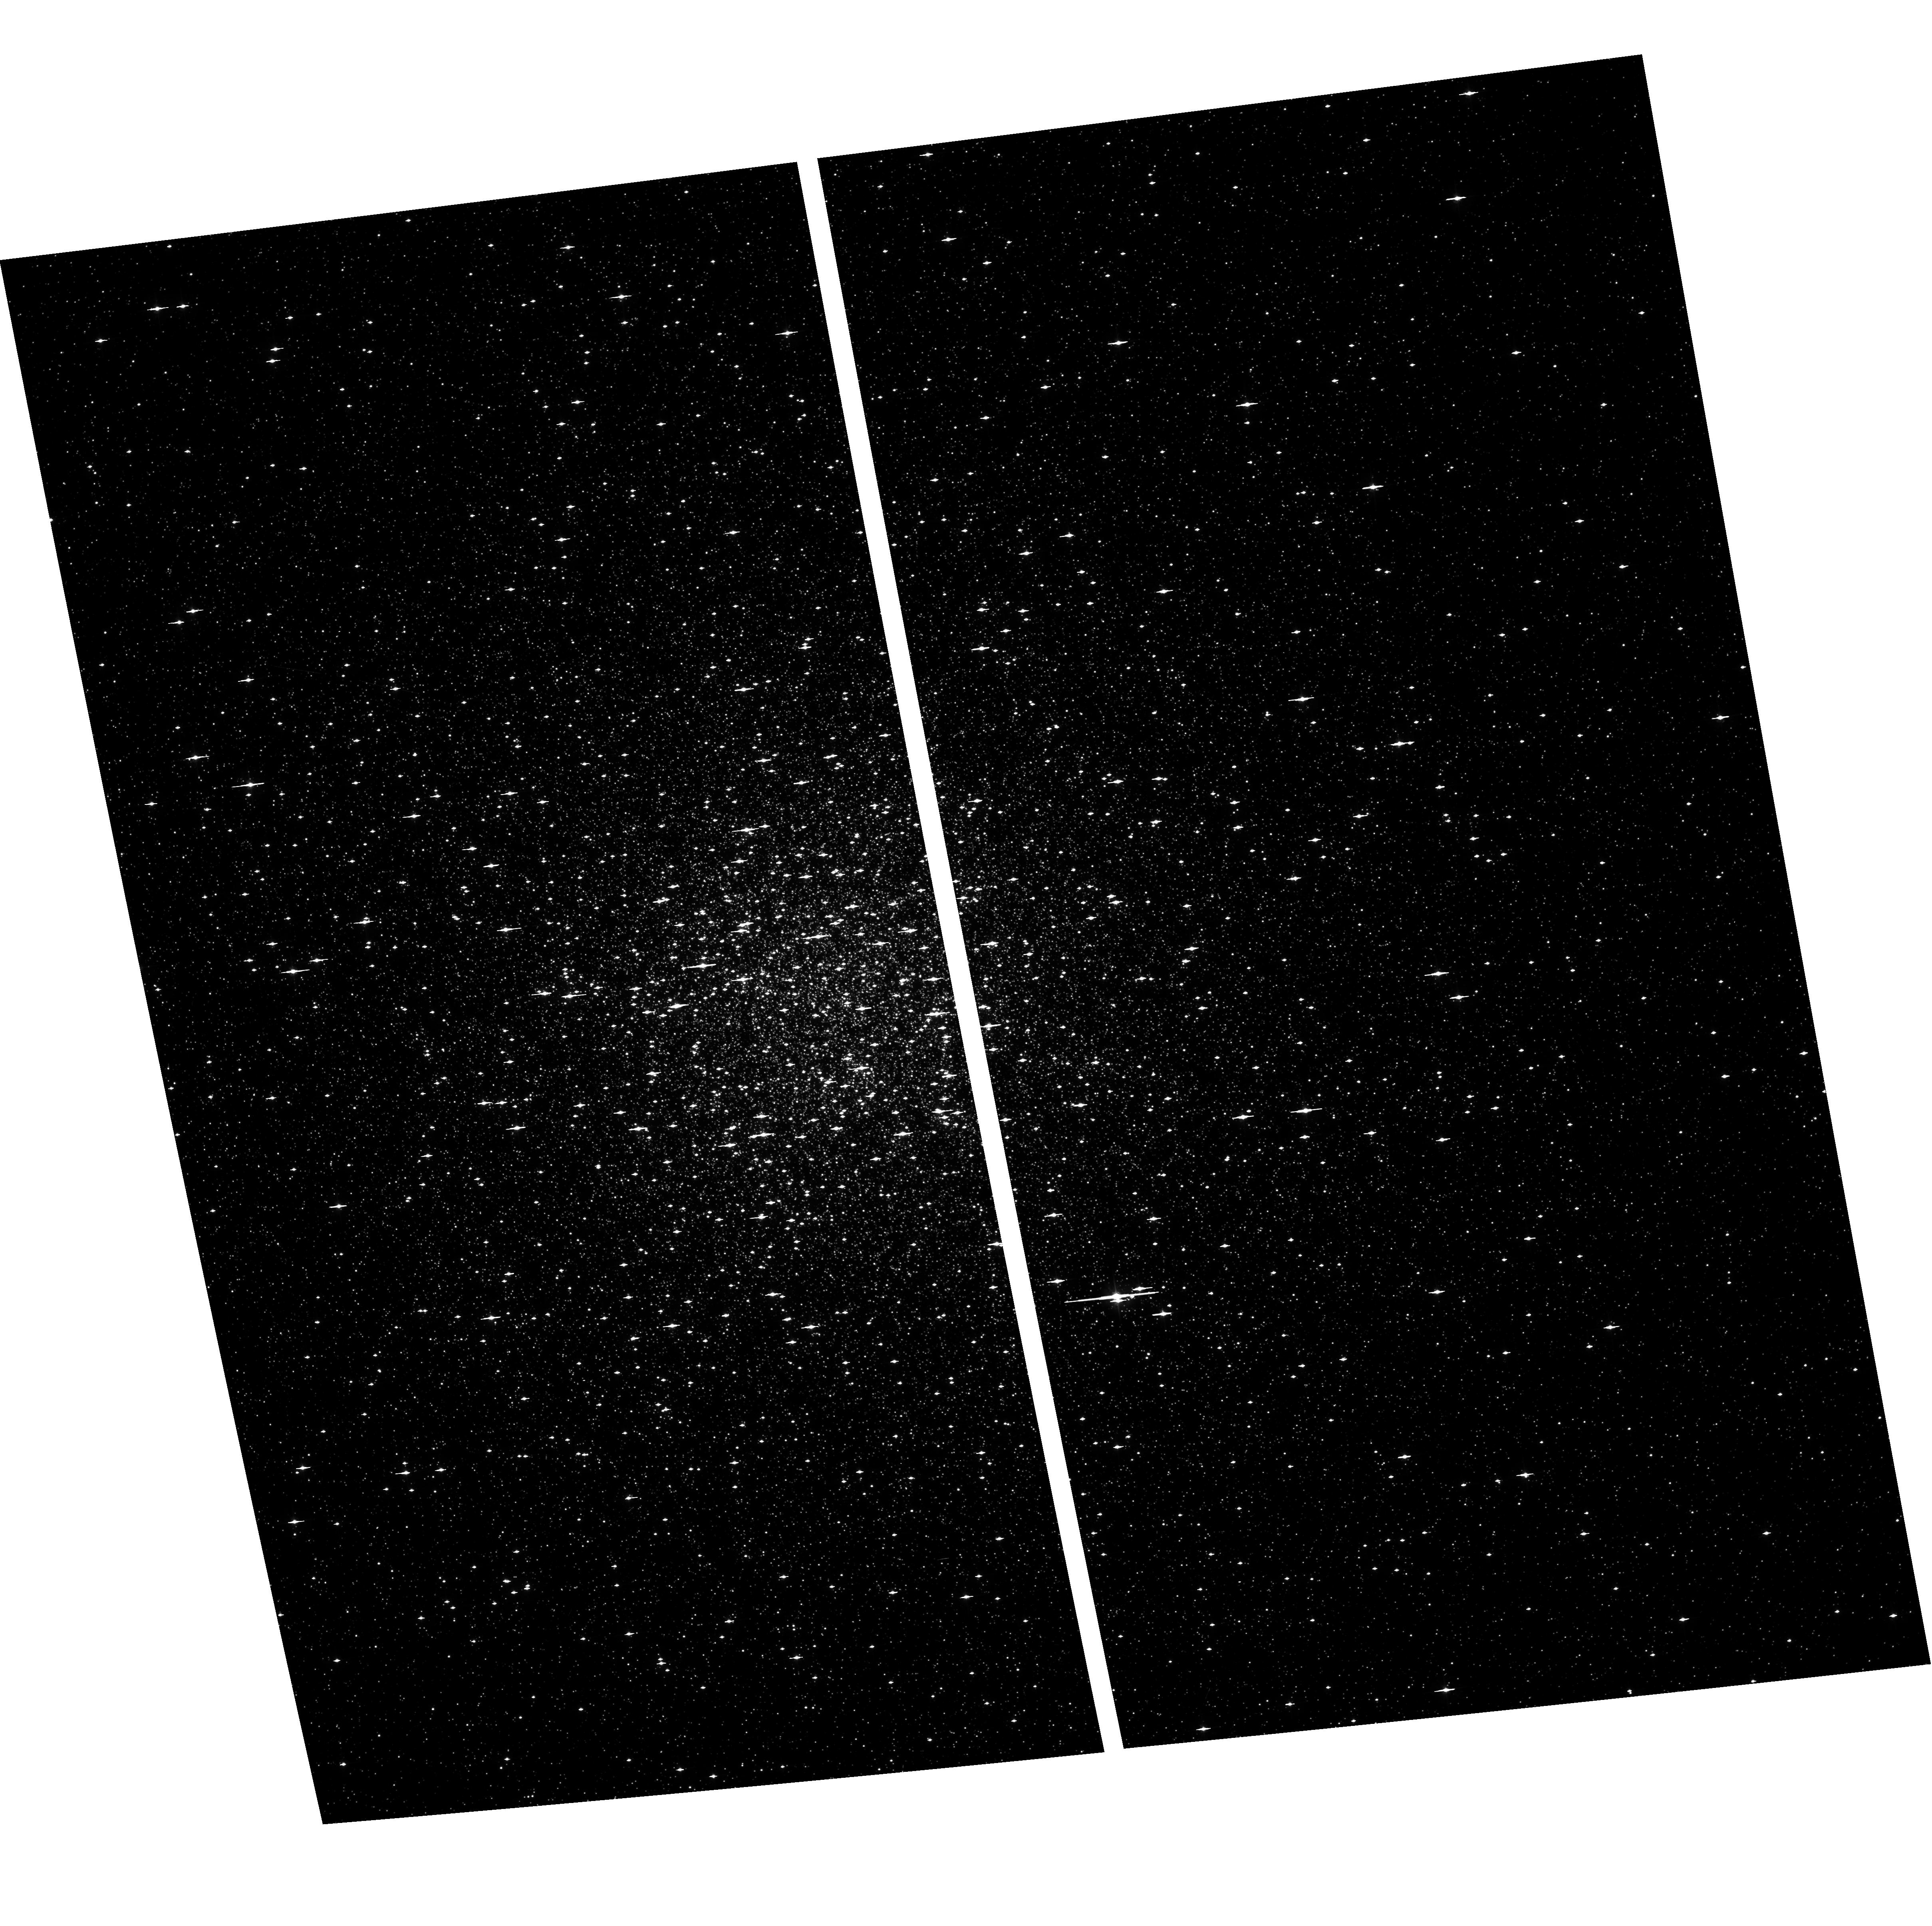
Target: NGC104
Instrument: ACS/WFC
Filter: F475W
Exposure: 1 min
Observation ID: hst_9503_02_acs_wfc_f475w_j8dm02

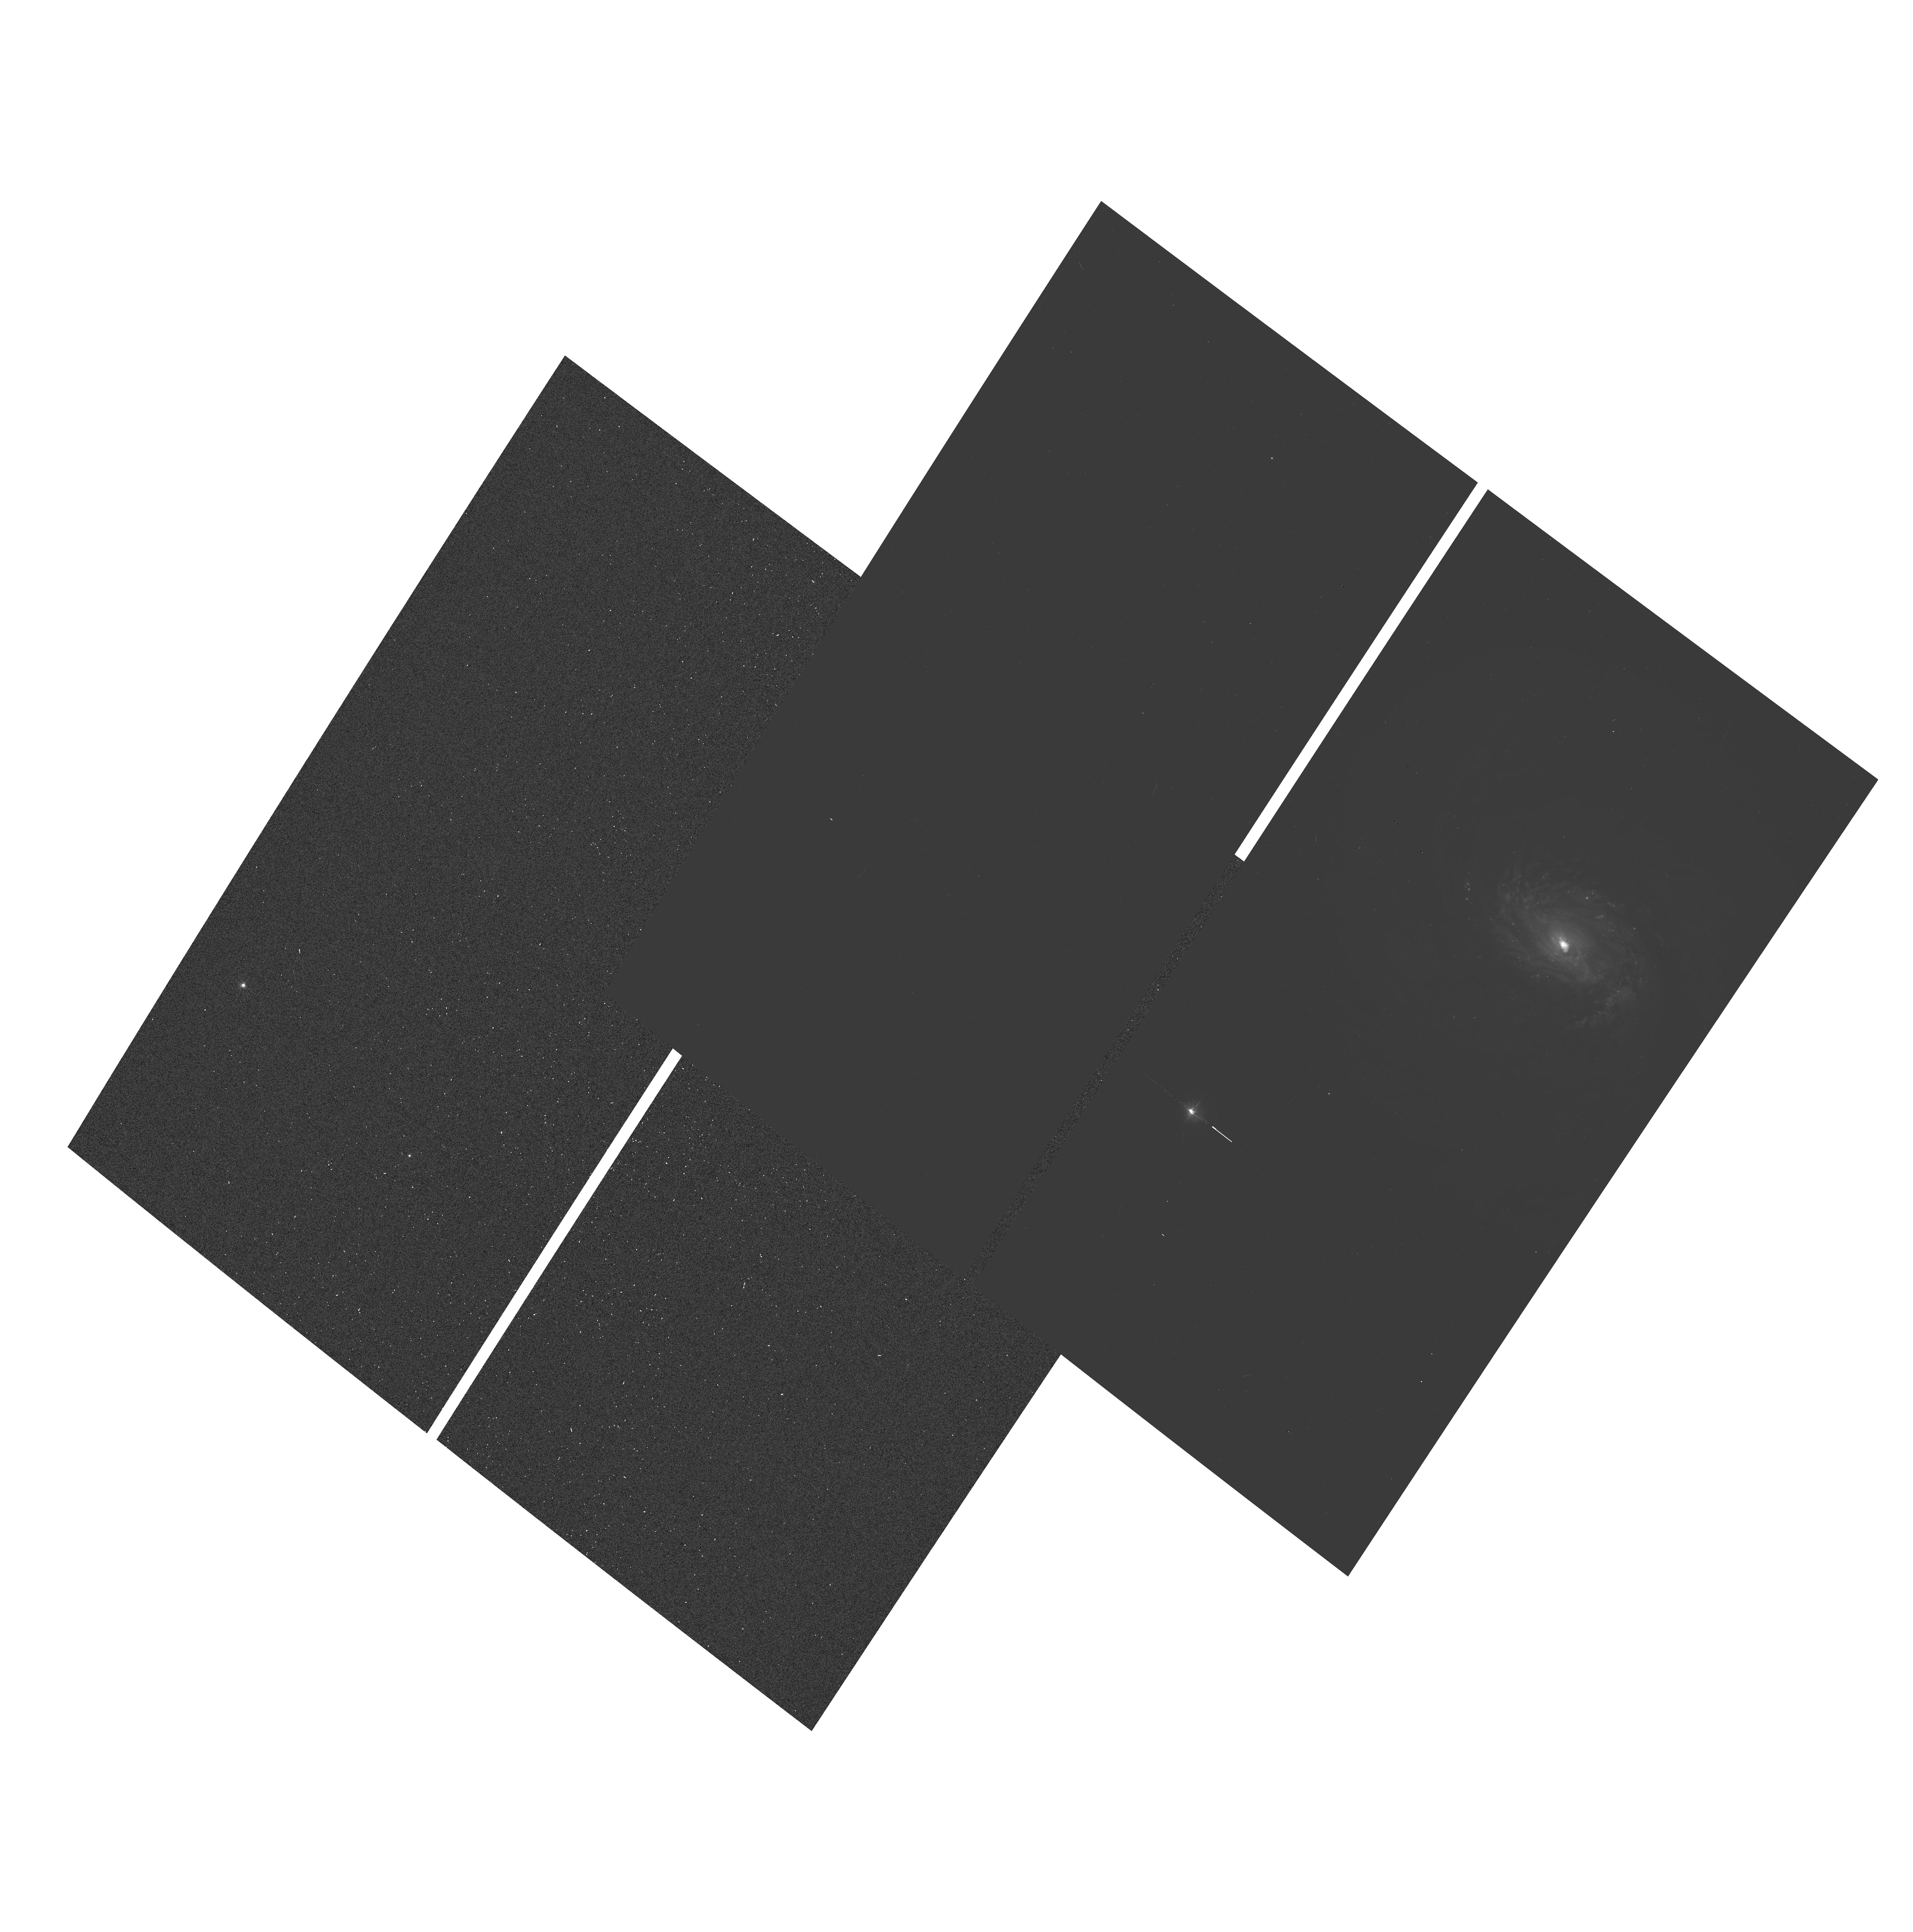
Target: NGC1068-OFF
Instrument: ACS/WFC
Filter: F550M
Exposure: 5 min
Observation ID: hst_9503_01_acs_wfc_f550m_j8dm01

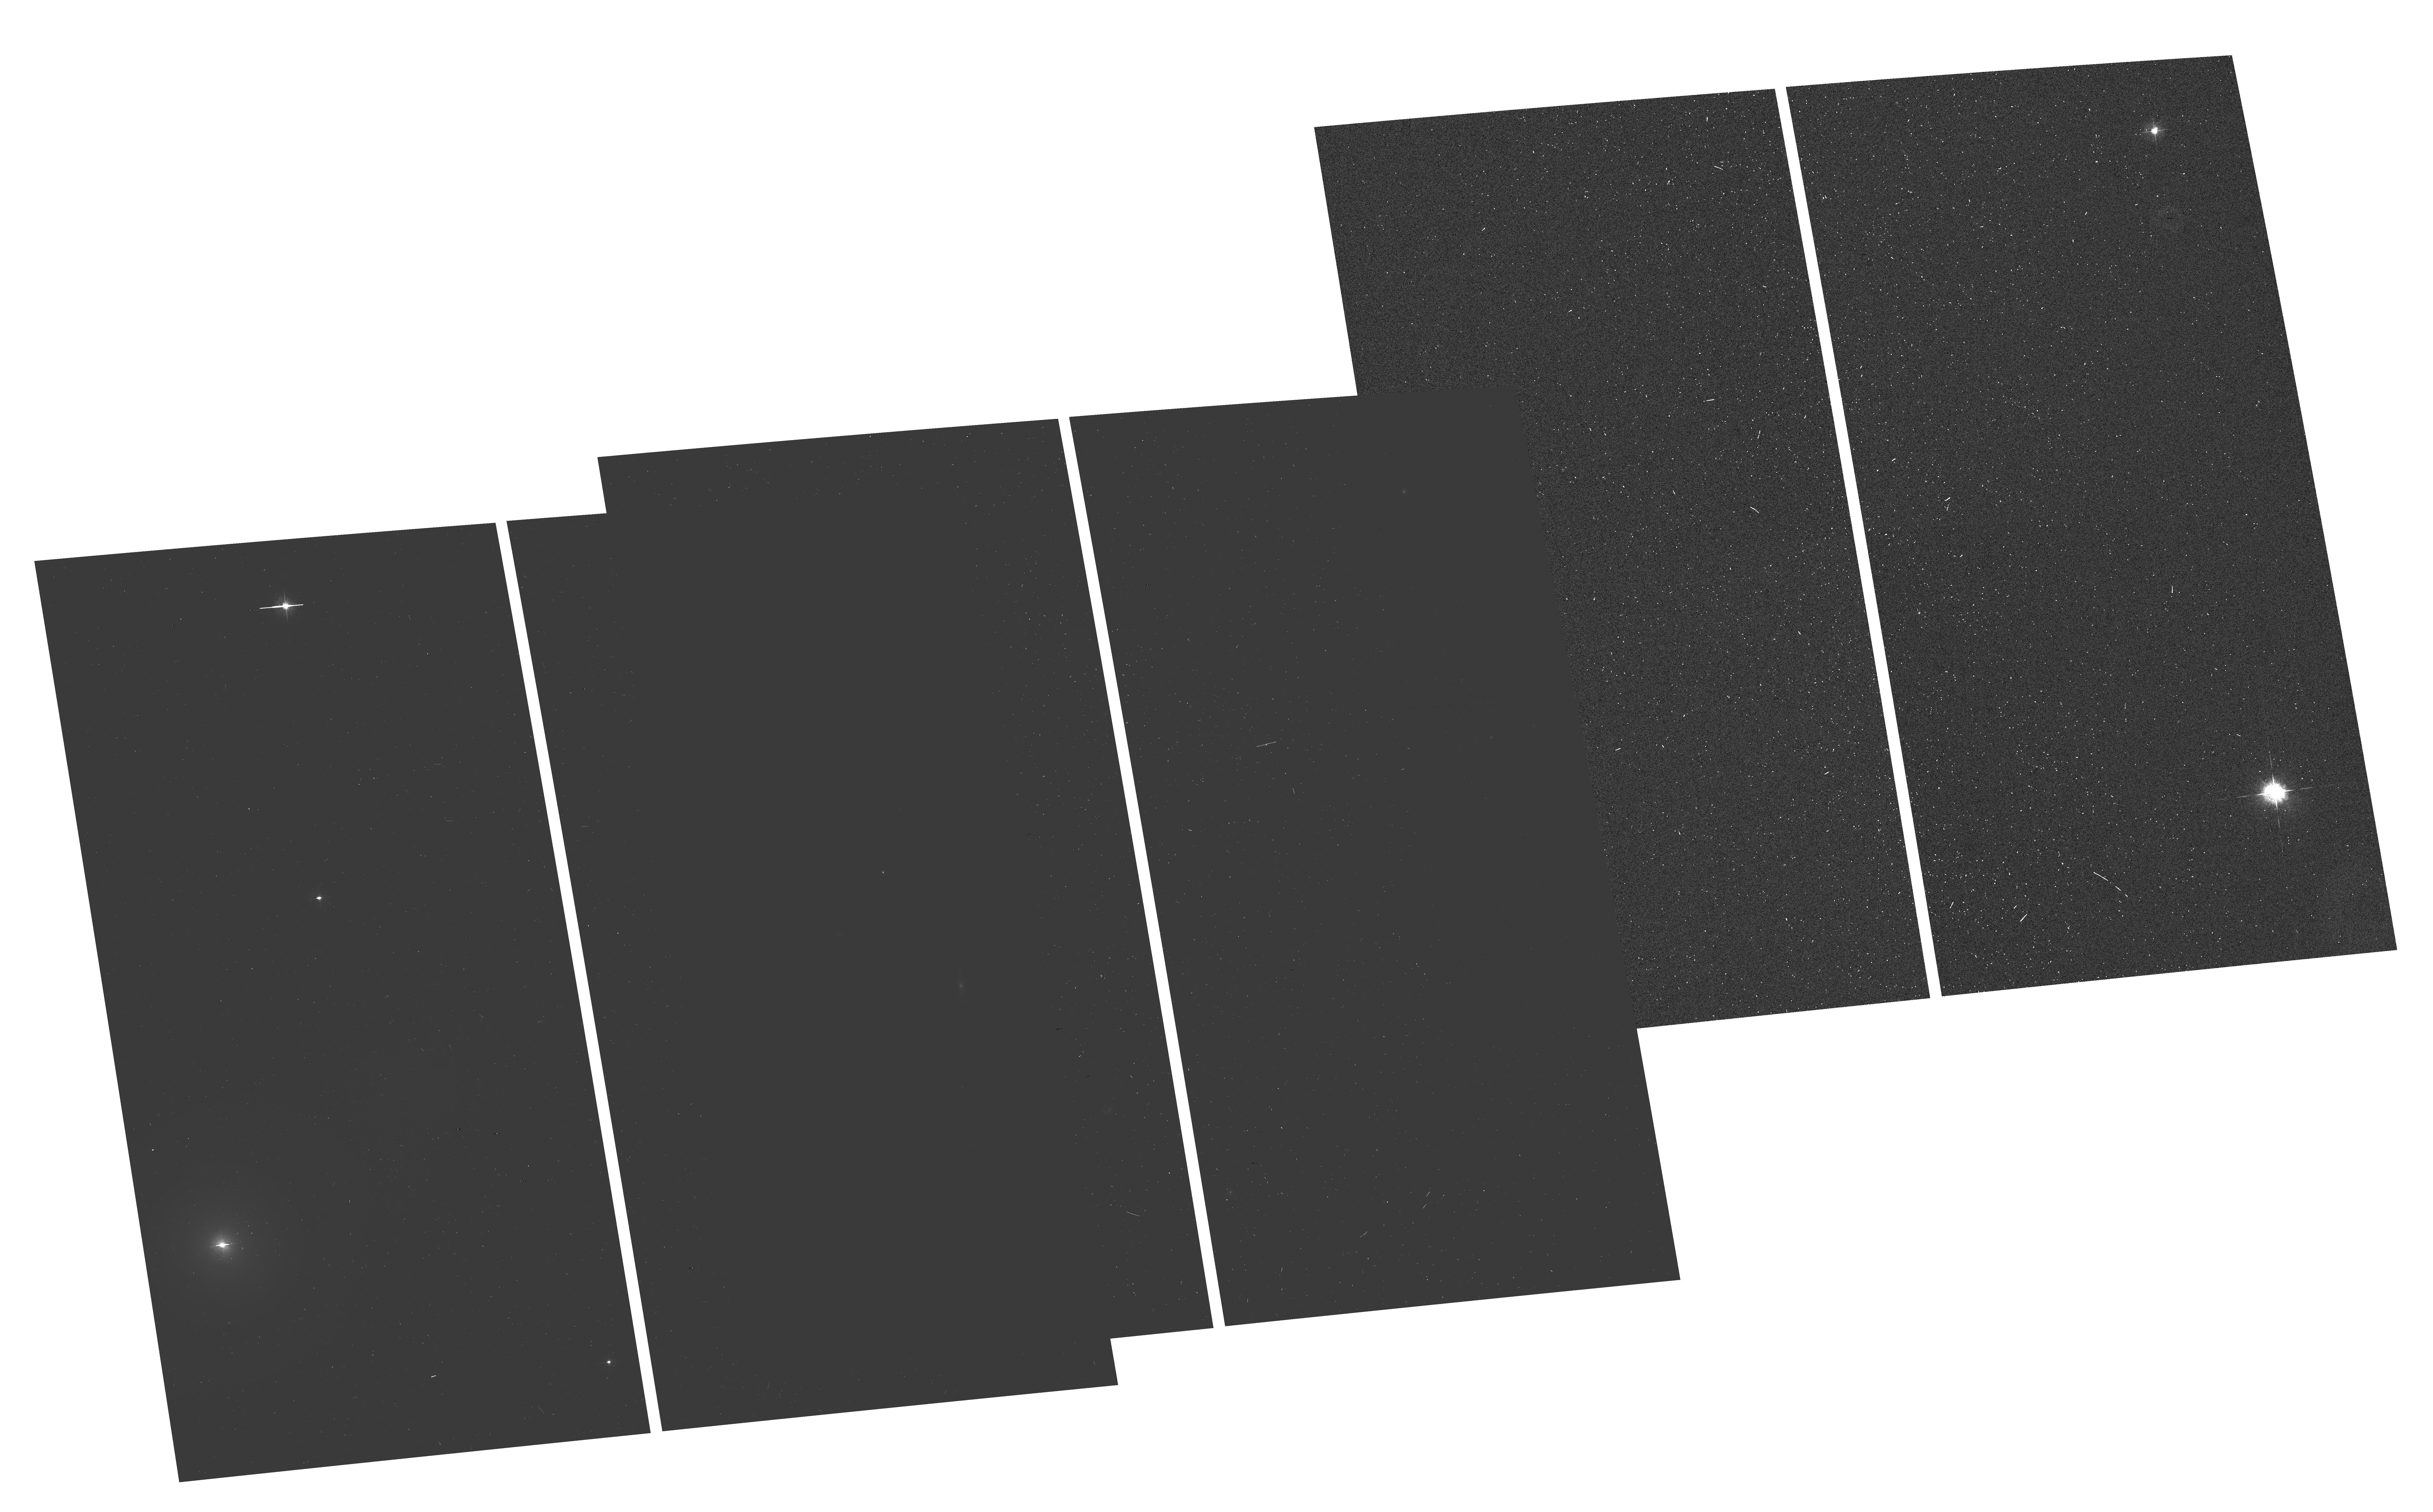
Target: NGC4151-POS3
Instrument: ACS/WFC
Filter: F550M
Exposure: 4 min
Observation ID: hst_9503_03_acs_wfc_f550m_j8dm03

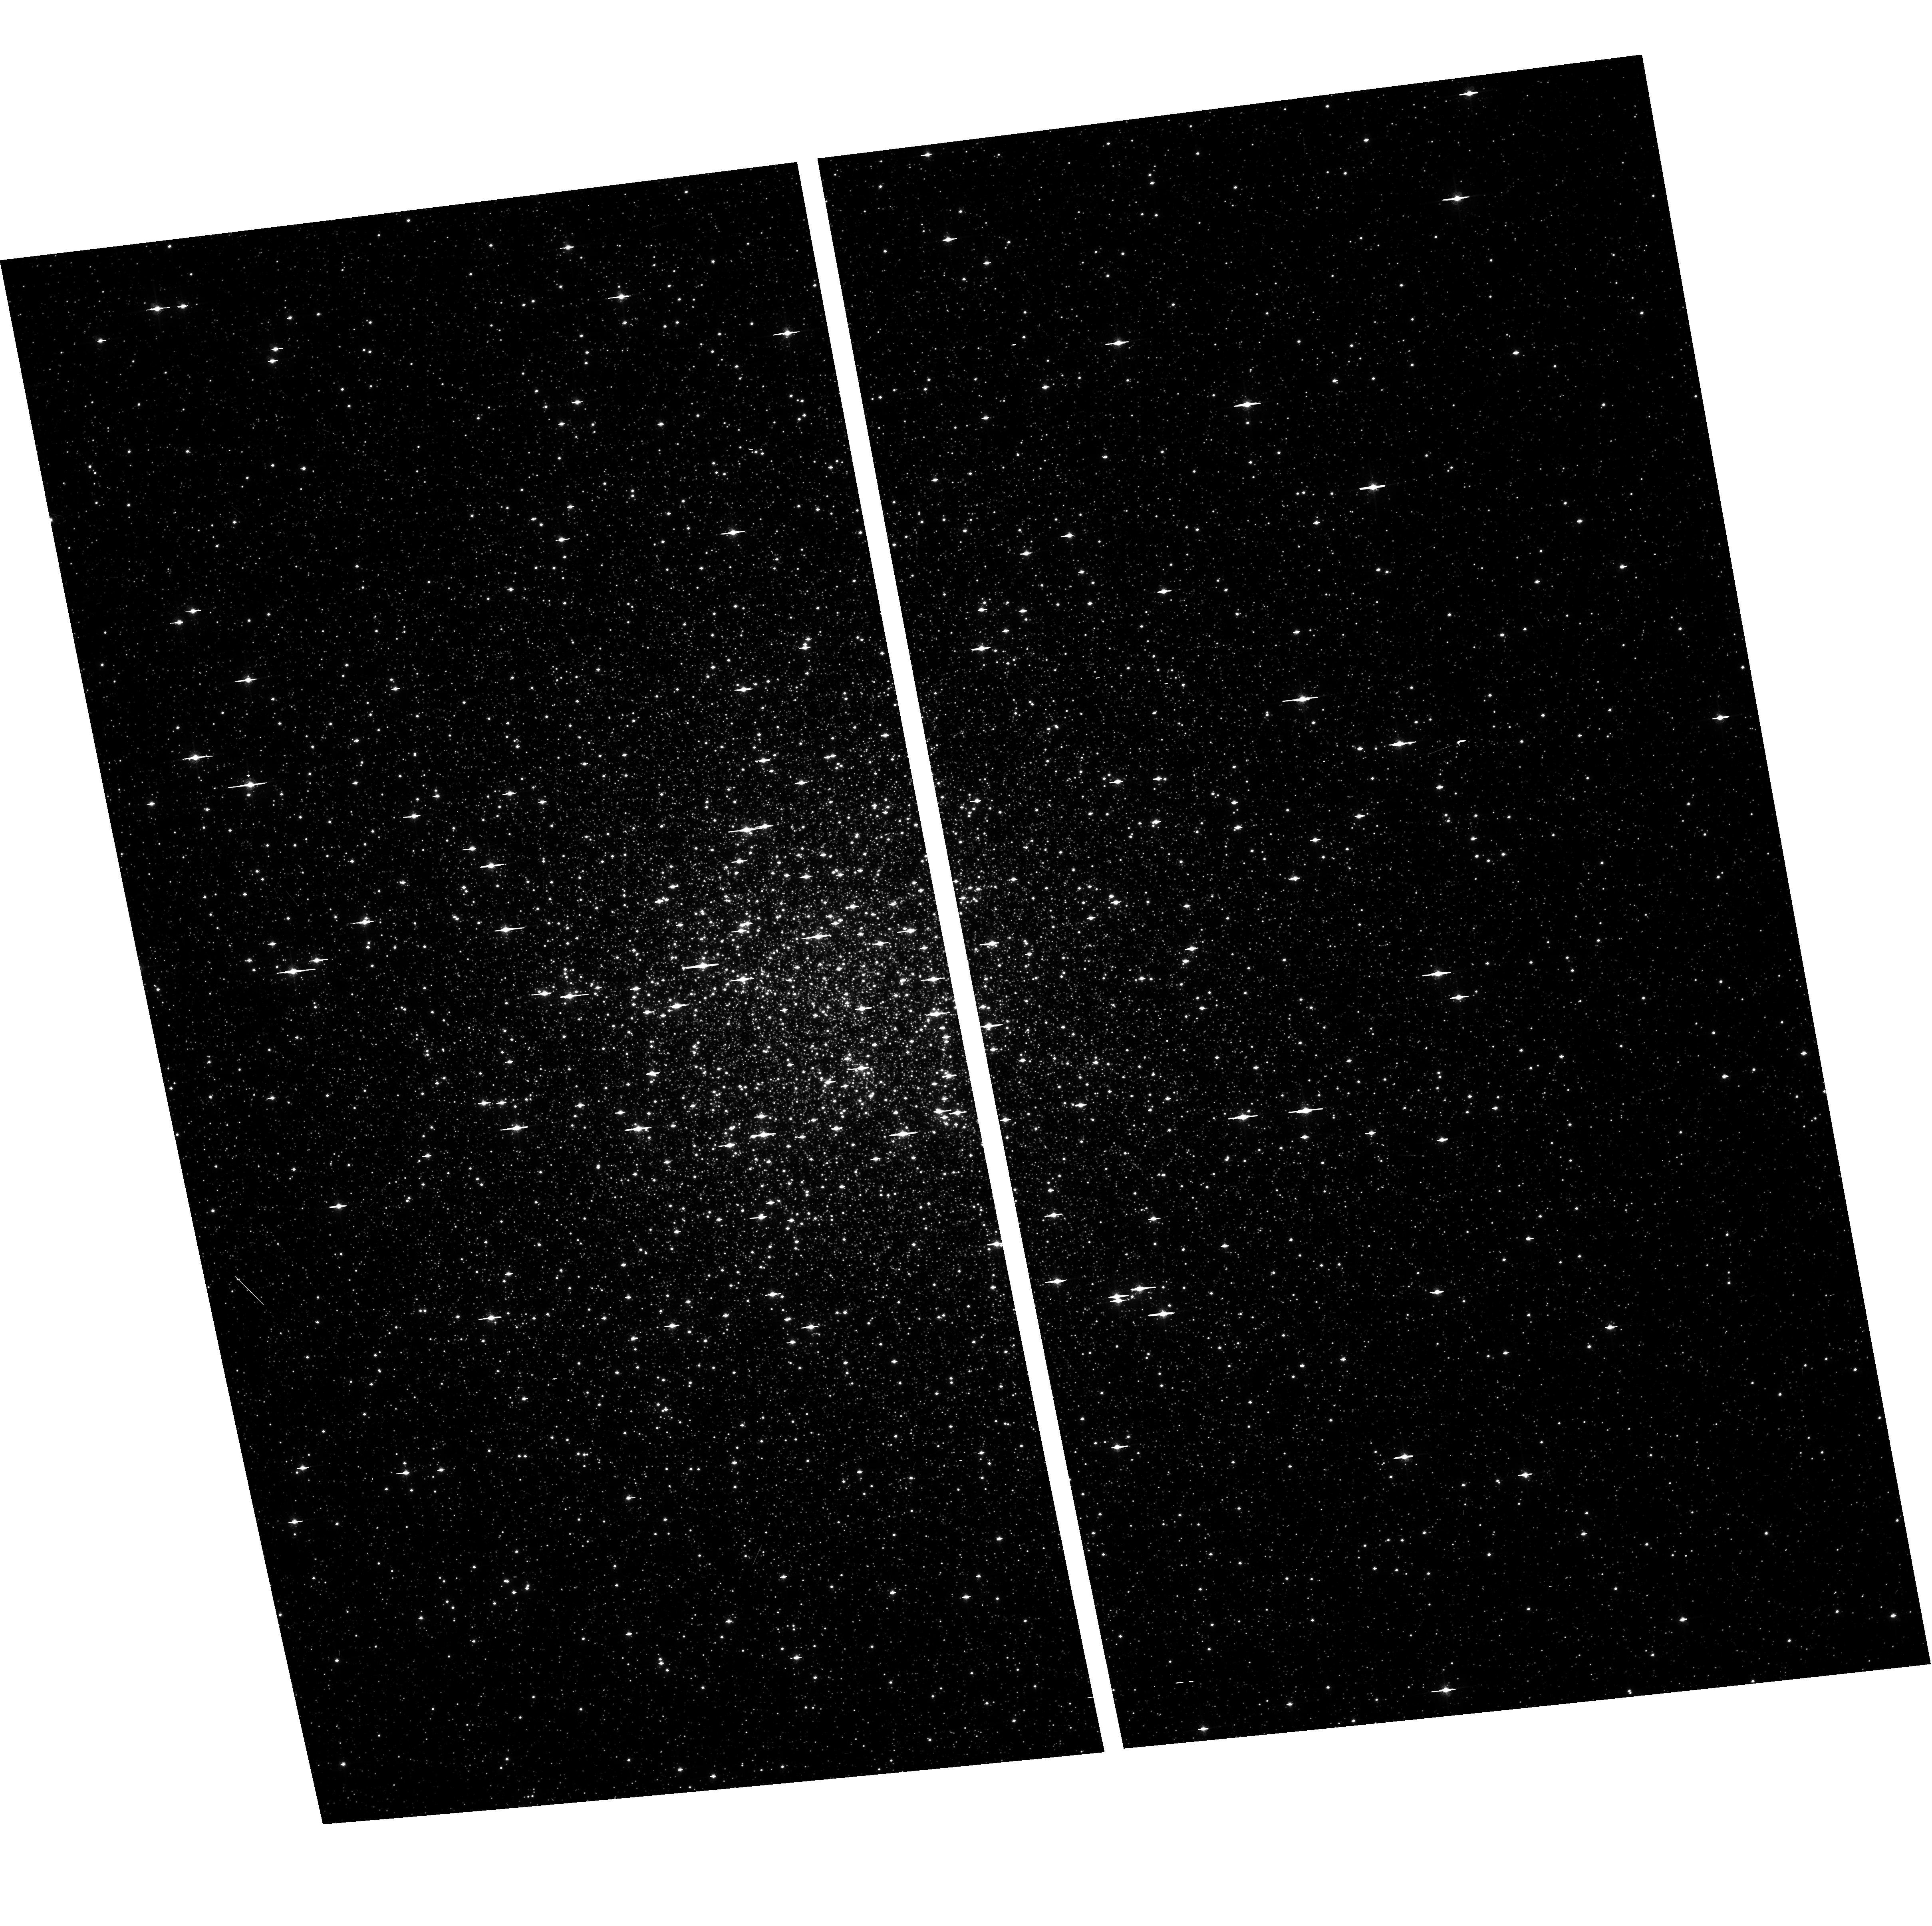
Target: NGC104
Instrument: ACS/WFC
Filter: F658N
Exposure: 6 min
Observation ID: hst_9503_02_acs_wfc_f658n_j8dm02

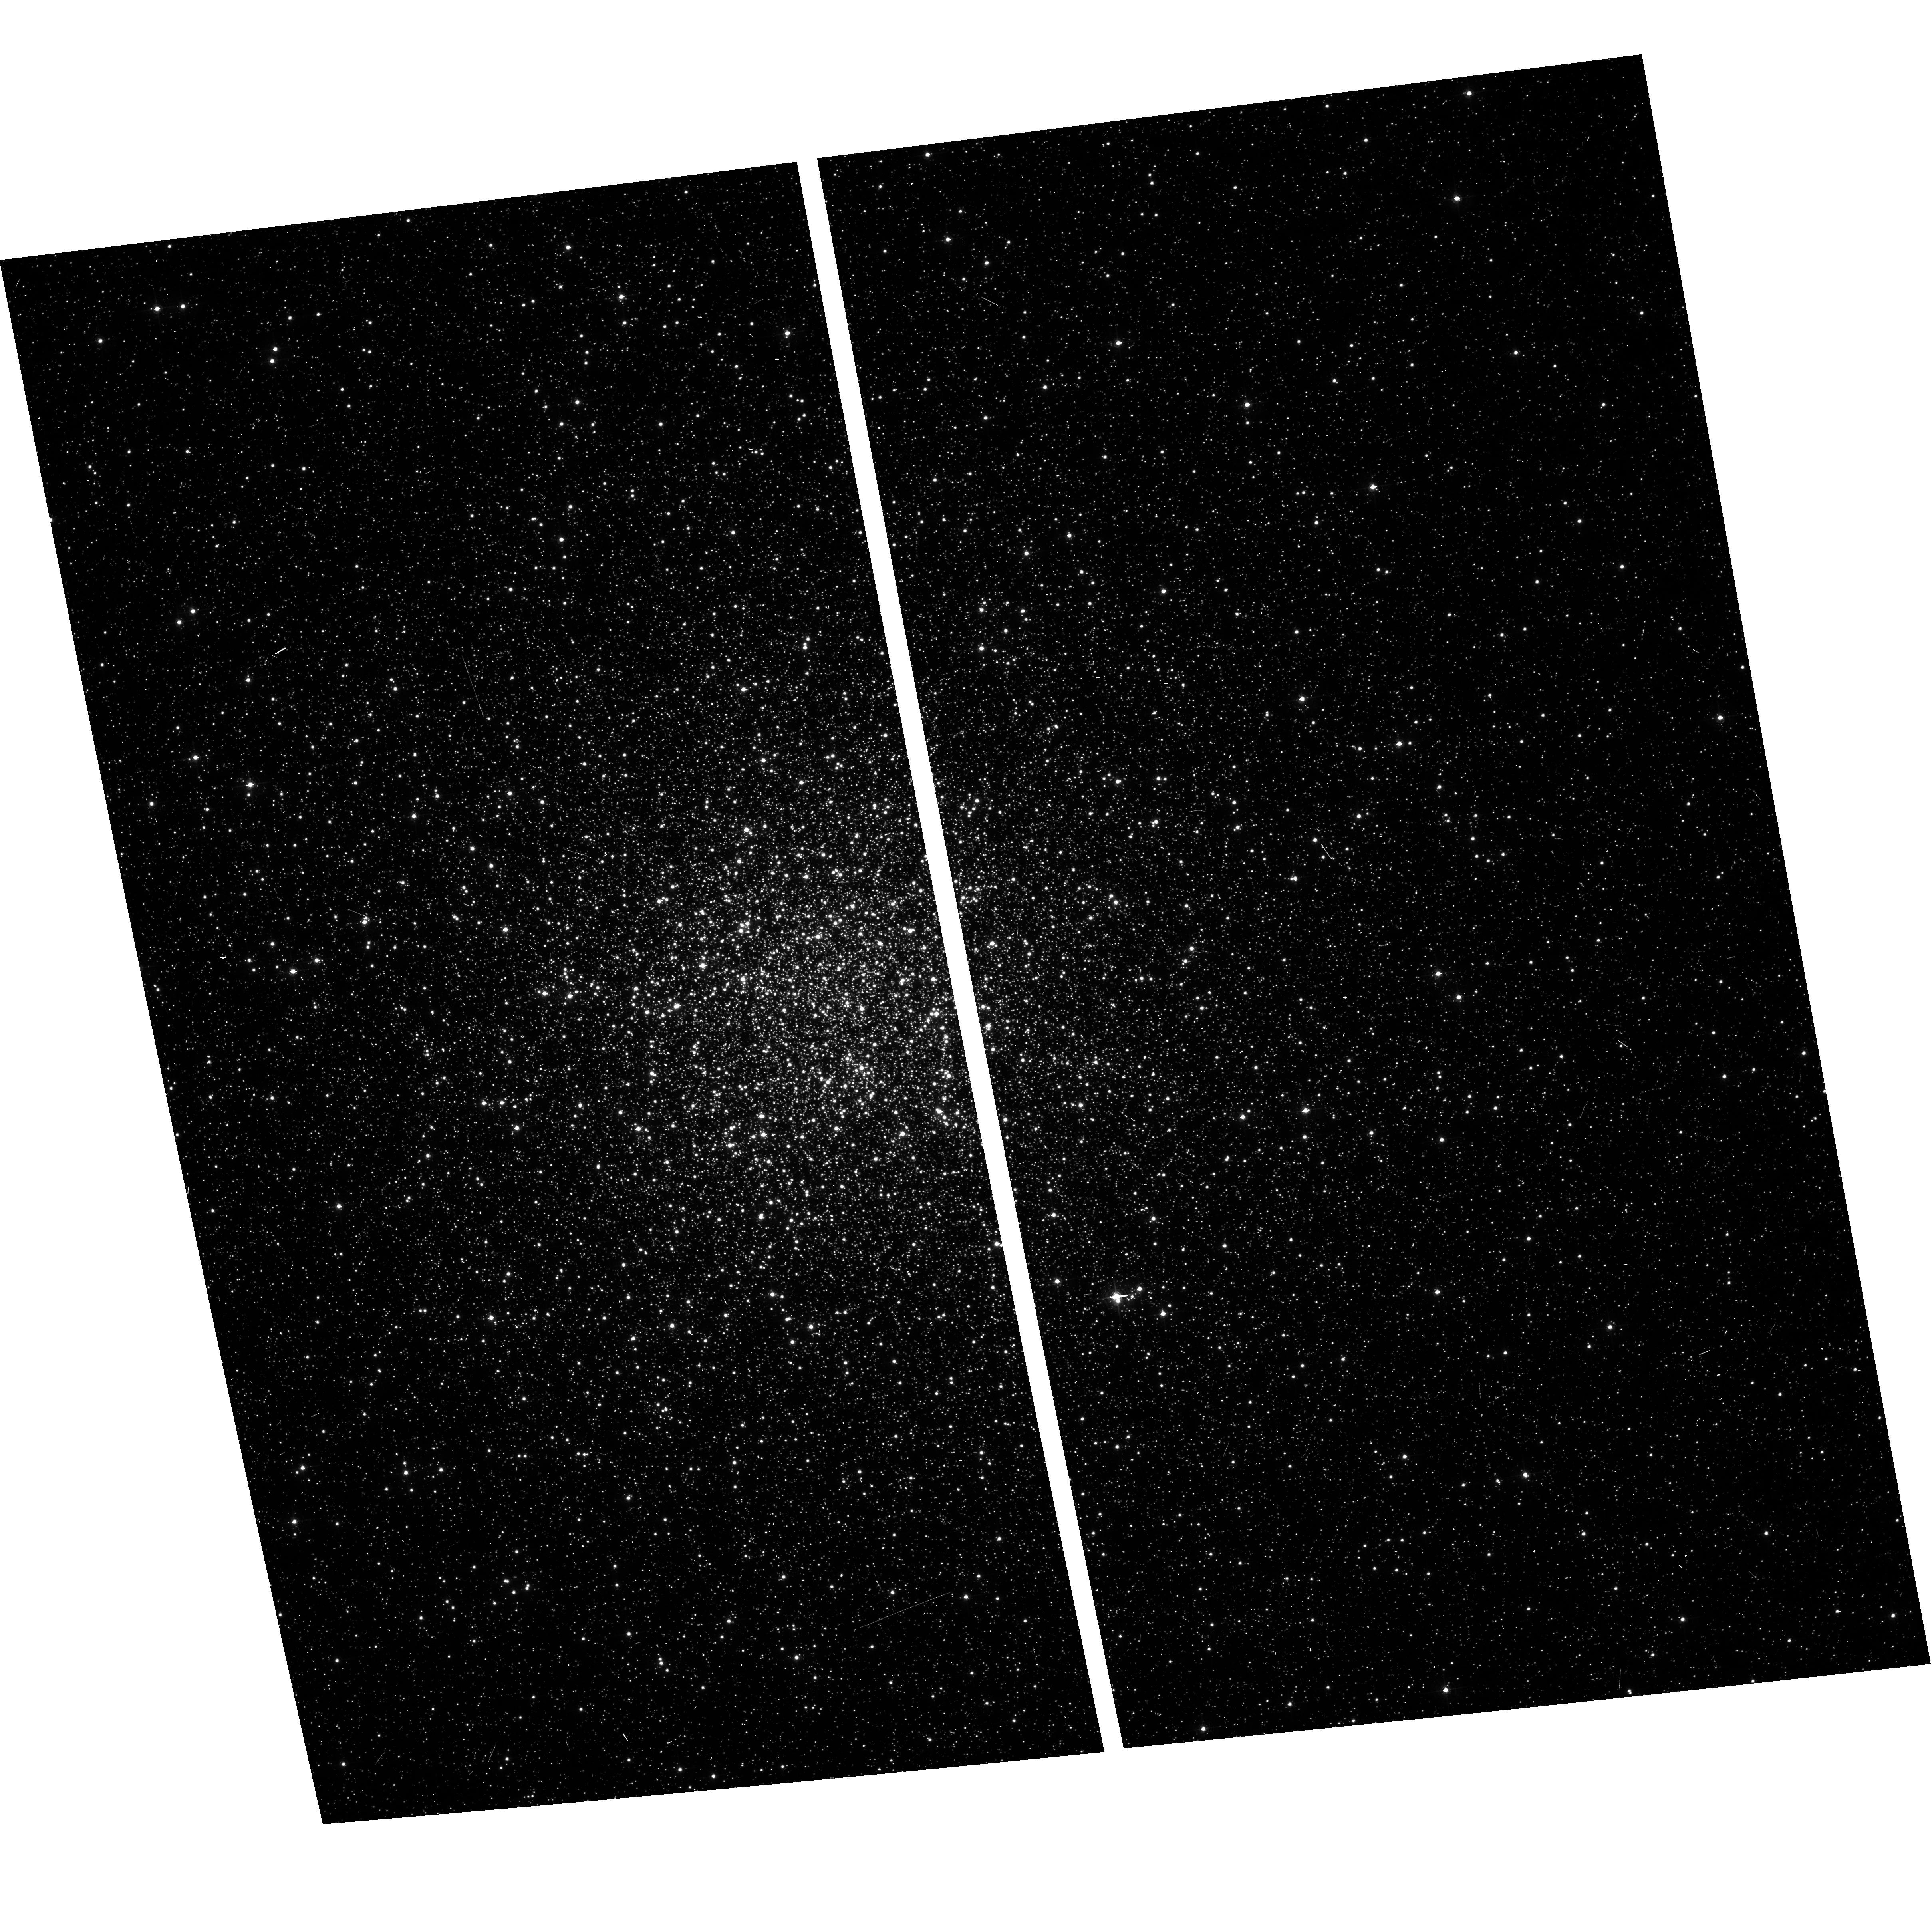
Target: NGC104
Instrument: ACS/WFC
Filter: F502N
Exposure: 6 min
Observation ID: hst_9503_02_acs_wfc_f502n_j8dm02

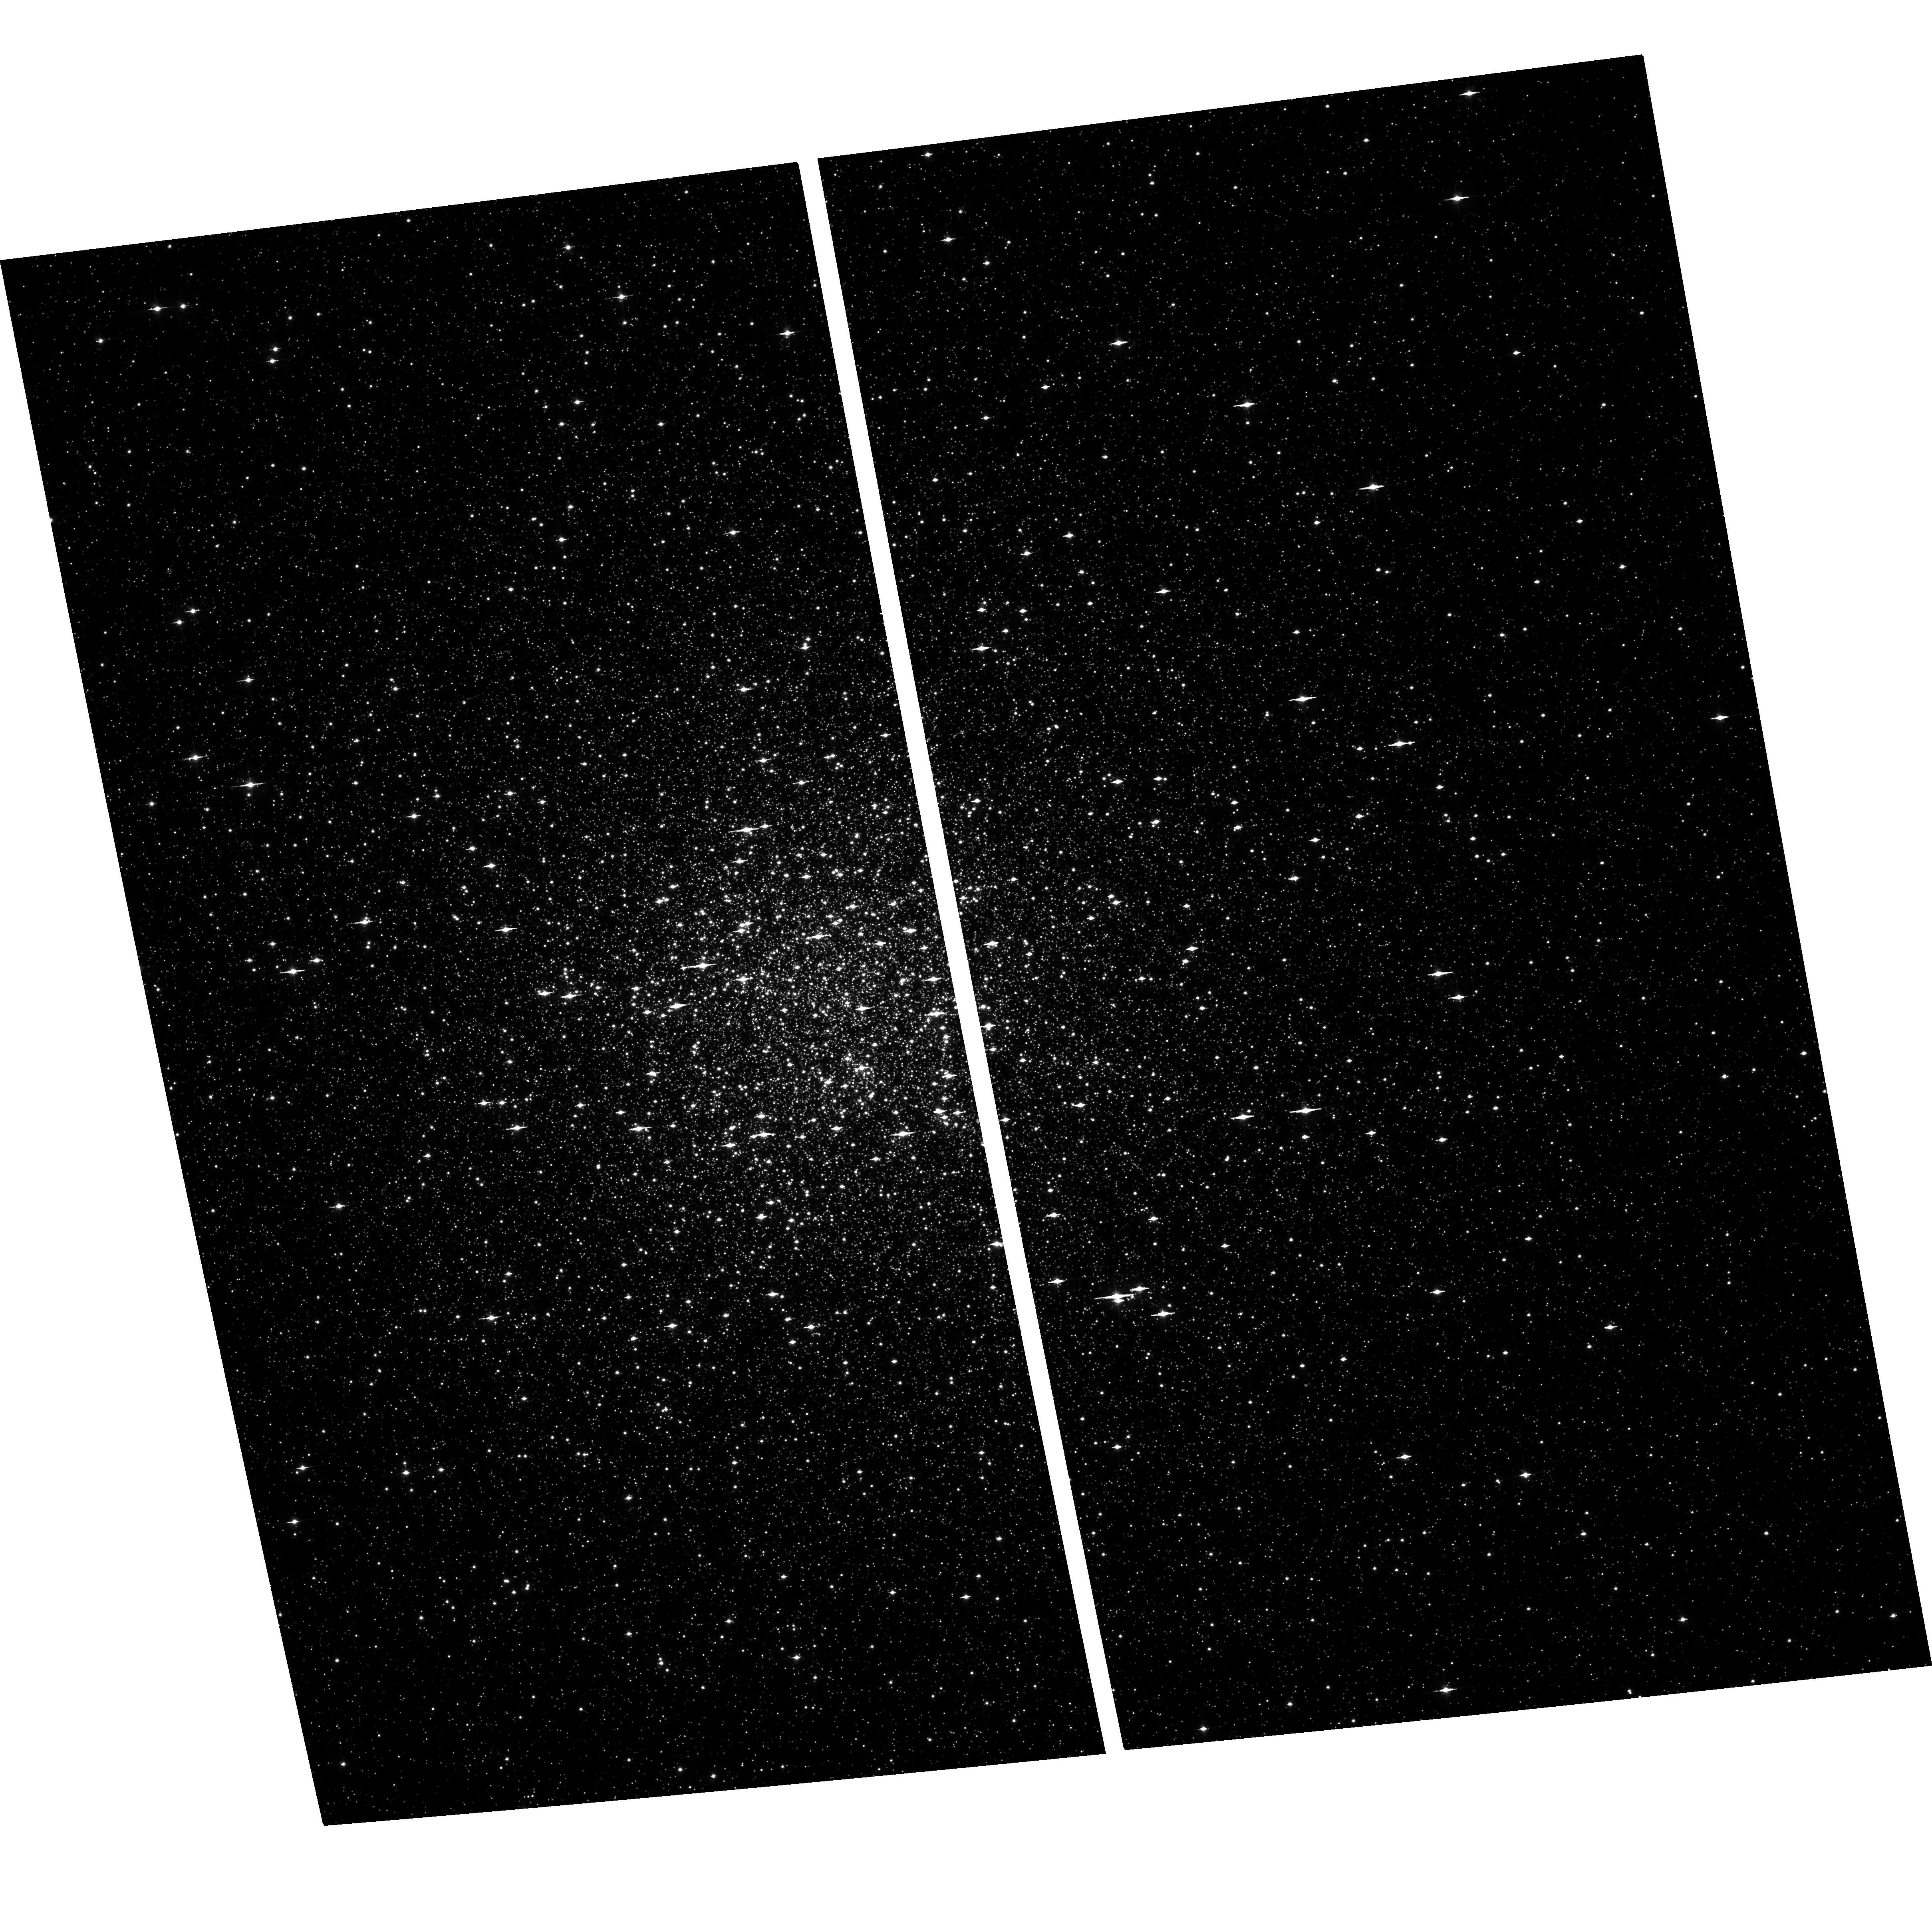
Target: NGC104
Instrument: ACS/WFC
Filter: F550M
Exposure: 4 min
Observation ID: hst_9503_02_acs_wfc_f550m_j8dm02

Milli-arcsec Registration of Nuclear Optical and Radio Structures in the Seyferts NGC 1068 and NGC 4151 (PI: Nagar, Neil)

We propose to obtain accurate (as good as ~15 milli-arcsec) absolute positions for the complex optical continuum and emission-line structures in the nuclei of NGC 1068 and NGC 4151, by bootstrapping positions from Hipparcos catalog stars in the same ACS/WFC field-of-view. This will also allow us to obtain accurate absolute positions for the central engine - as traced by HST imaging polarimetry in NGC 1068, and by kinematics of emission-line clouds in NGC 4151. The absolute positions of the optical features will be compared with those of the complex milli-arcsec-scale nuclear radio structures in order to: (a) identify the radio component corresponding to the central engine or determine if it is absorbed; (b) use the central engine position, in conjunction with already determined nuclear radio structure and free-free- and H I- absorption to the nuclear radio sources, to construct a more accurate model for the central engine and obscuring torus in AGN; (c) look for detailed correlations (or lack thereof) between the radio jets and the emission-line gas at the milli- arcsec level. An absolute position determination makes all prior and future HST observations of these galaxies more useful. Prompt observations are required as the position uncertainties of the Hipparcos stars are increasing with time. In case of technical problems with ACS, the goals of the project can be achieved with WFPC2 imaging.